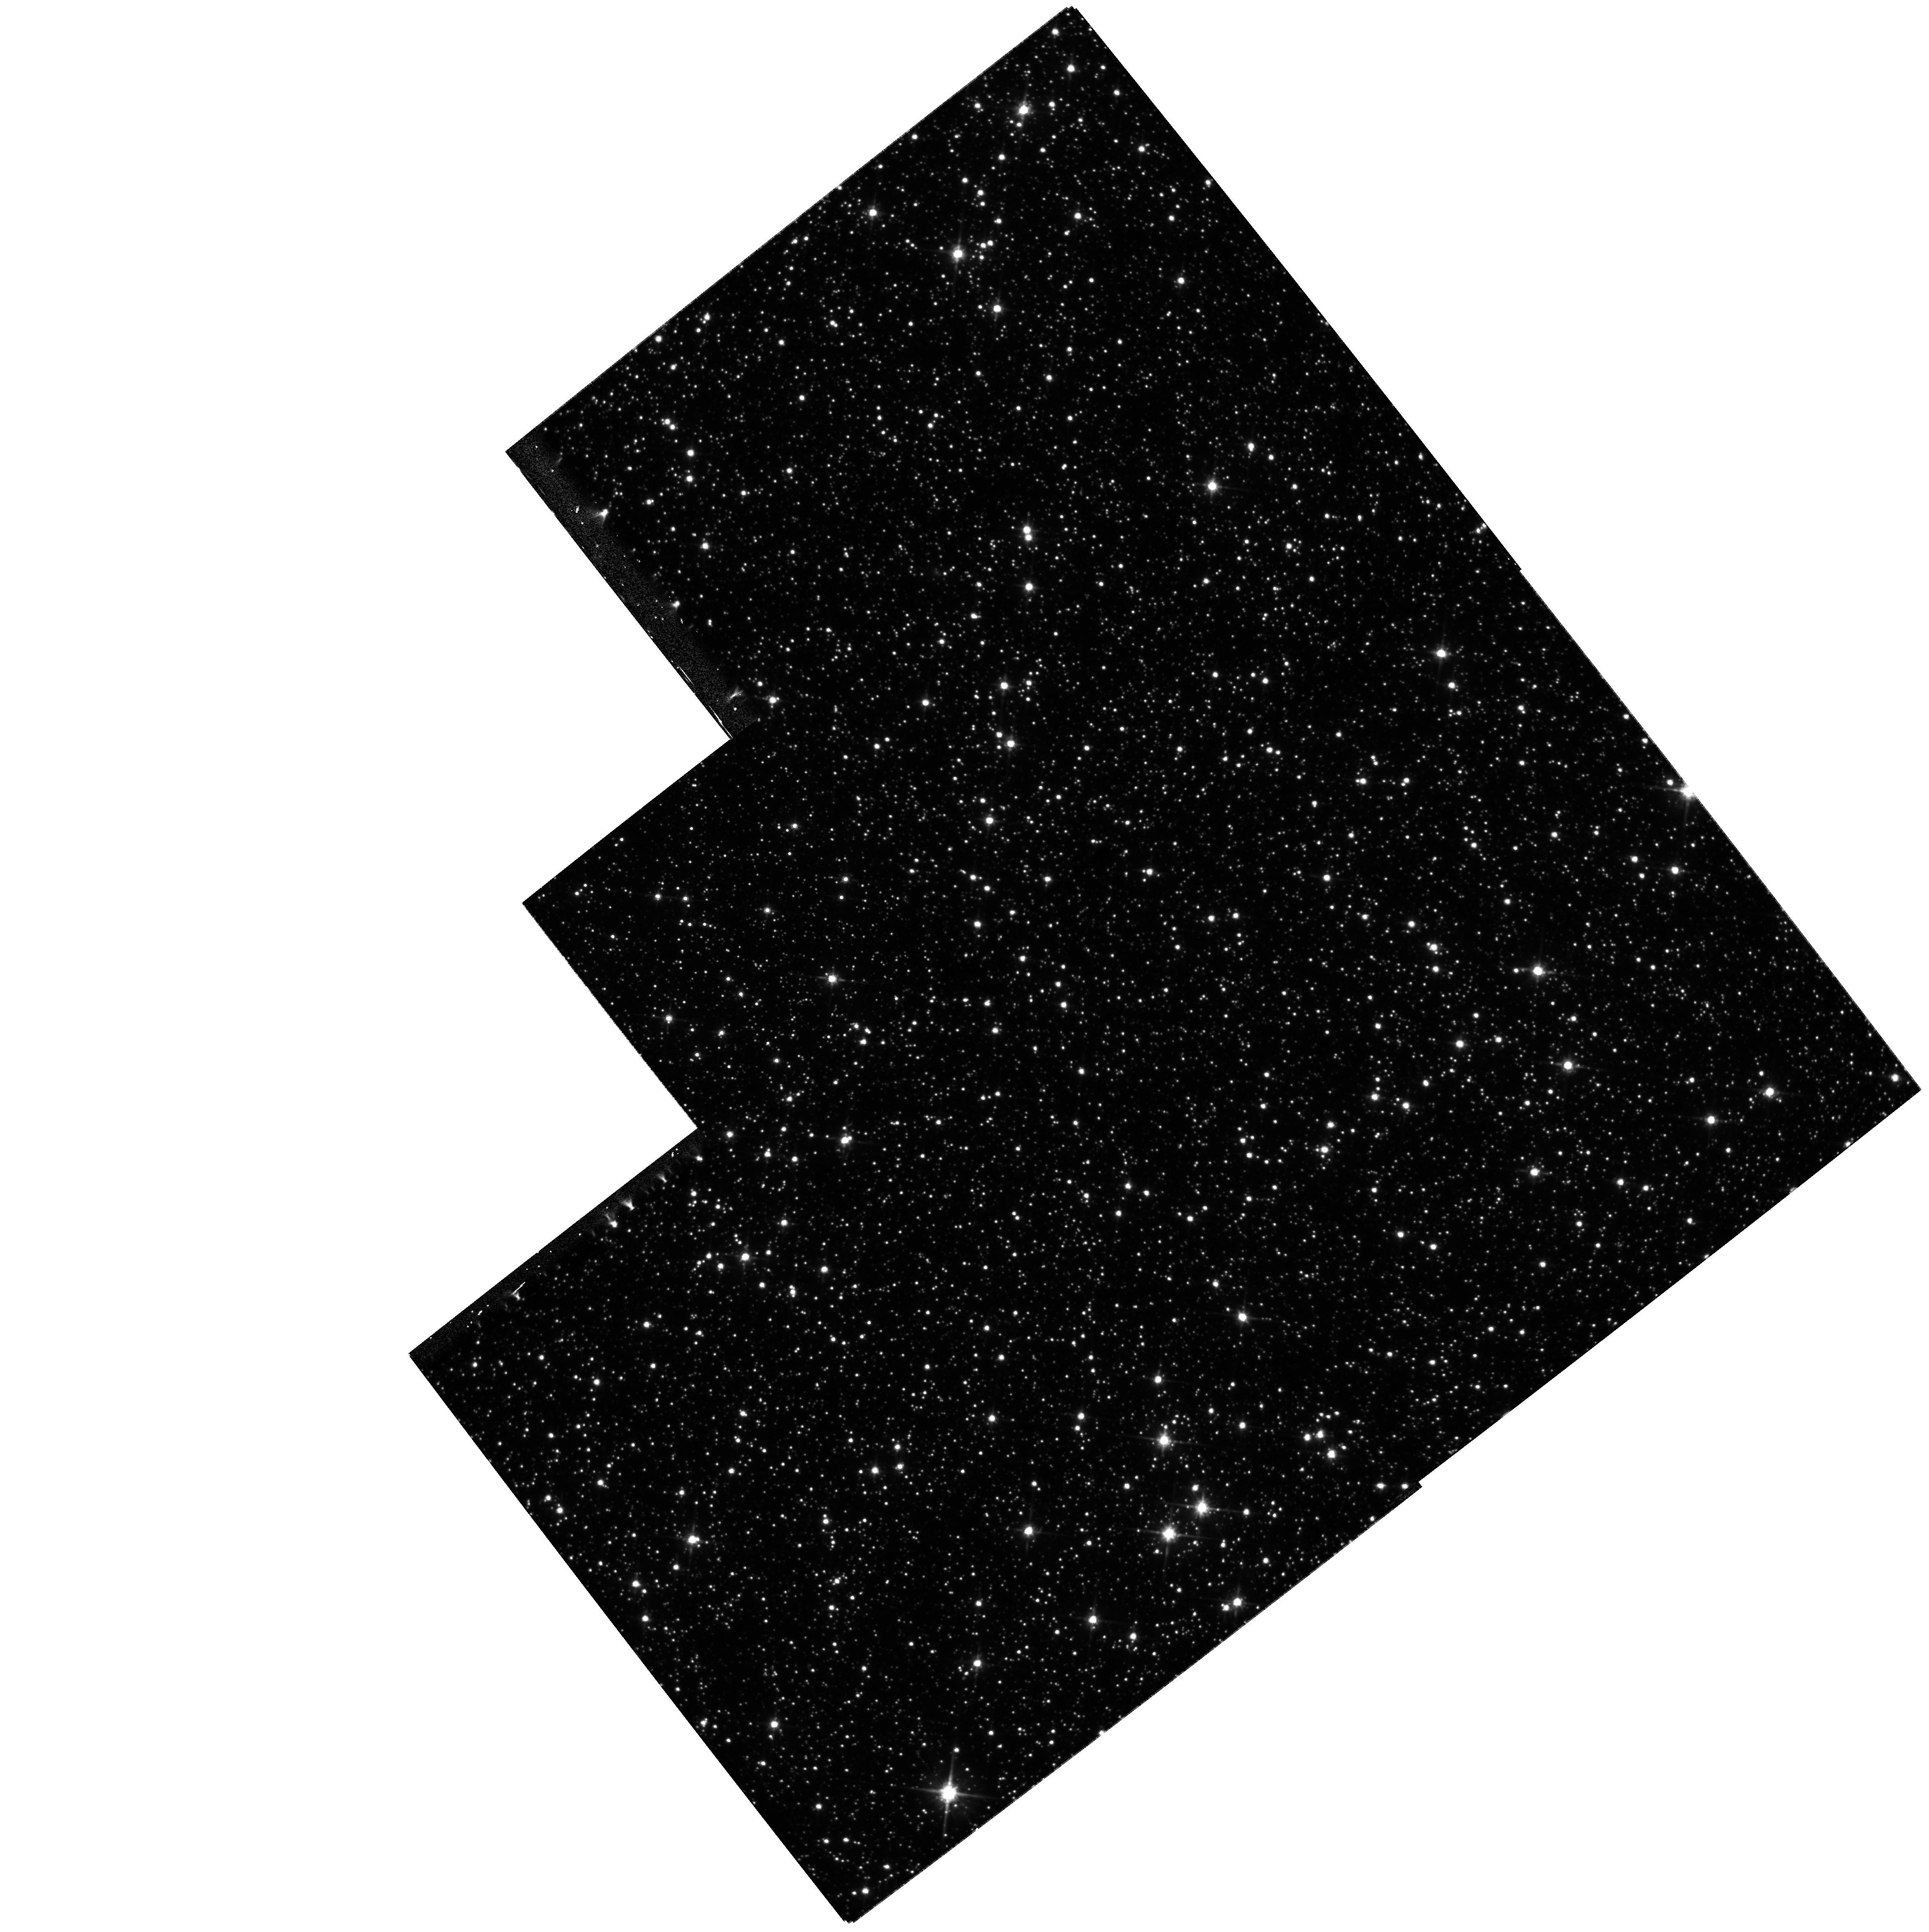
Target: FIELD180310-295143. Instrument: WFPC2/PC. Filter: F814W. Exposure: 36 min. Observation ID: hst_8574_01_wfpc2_pc_f814w_u66h01

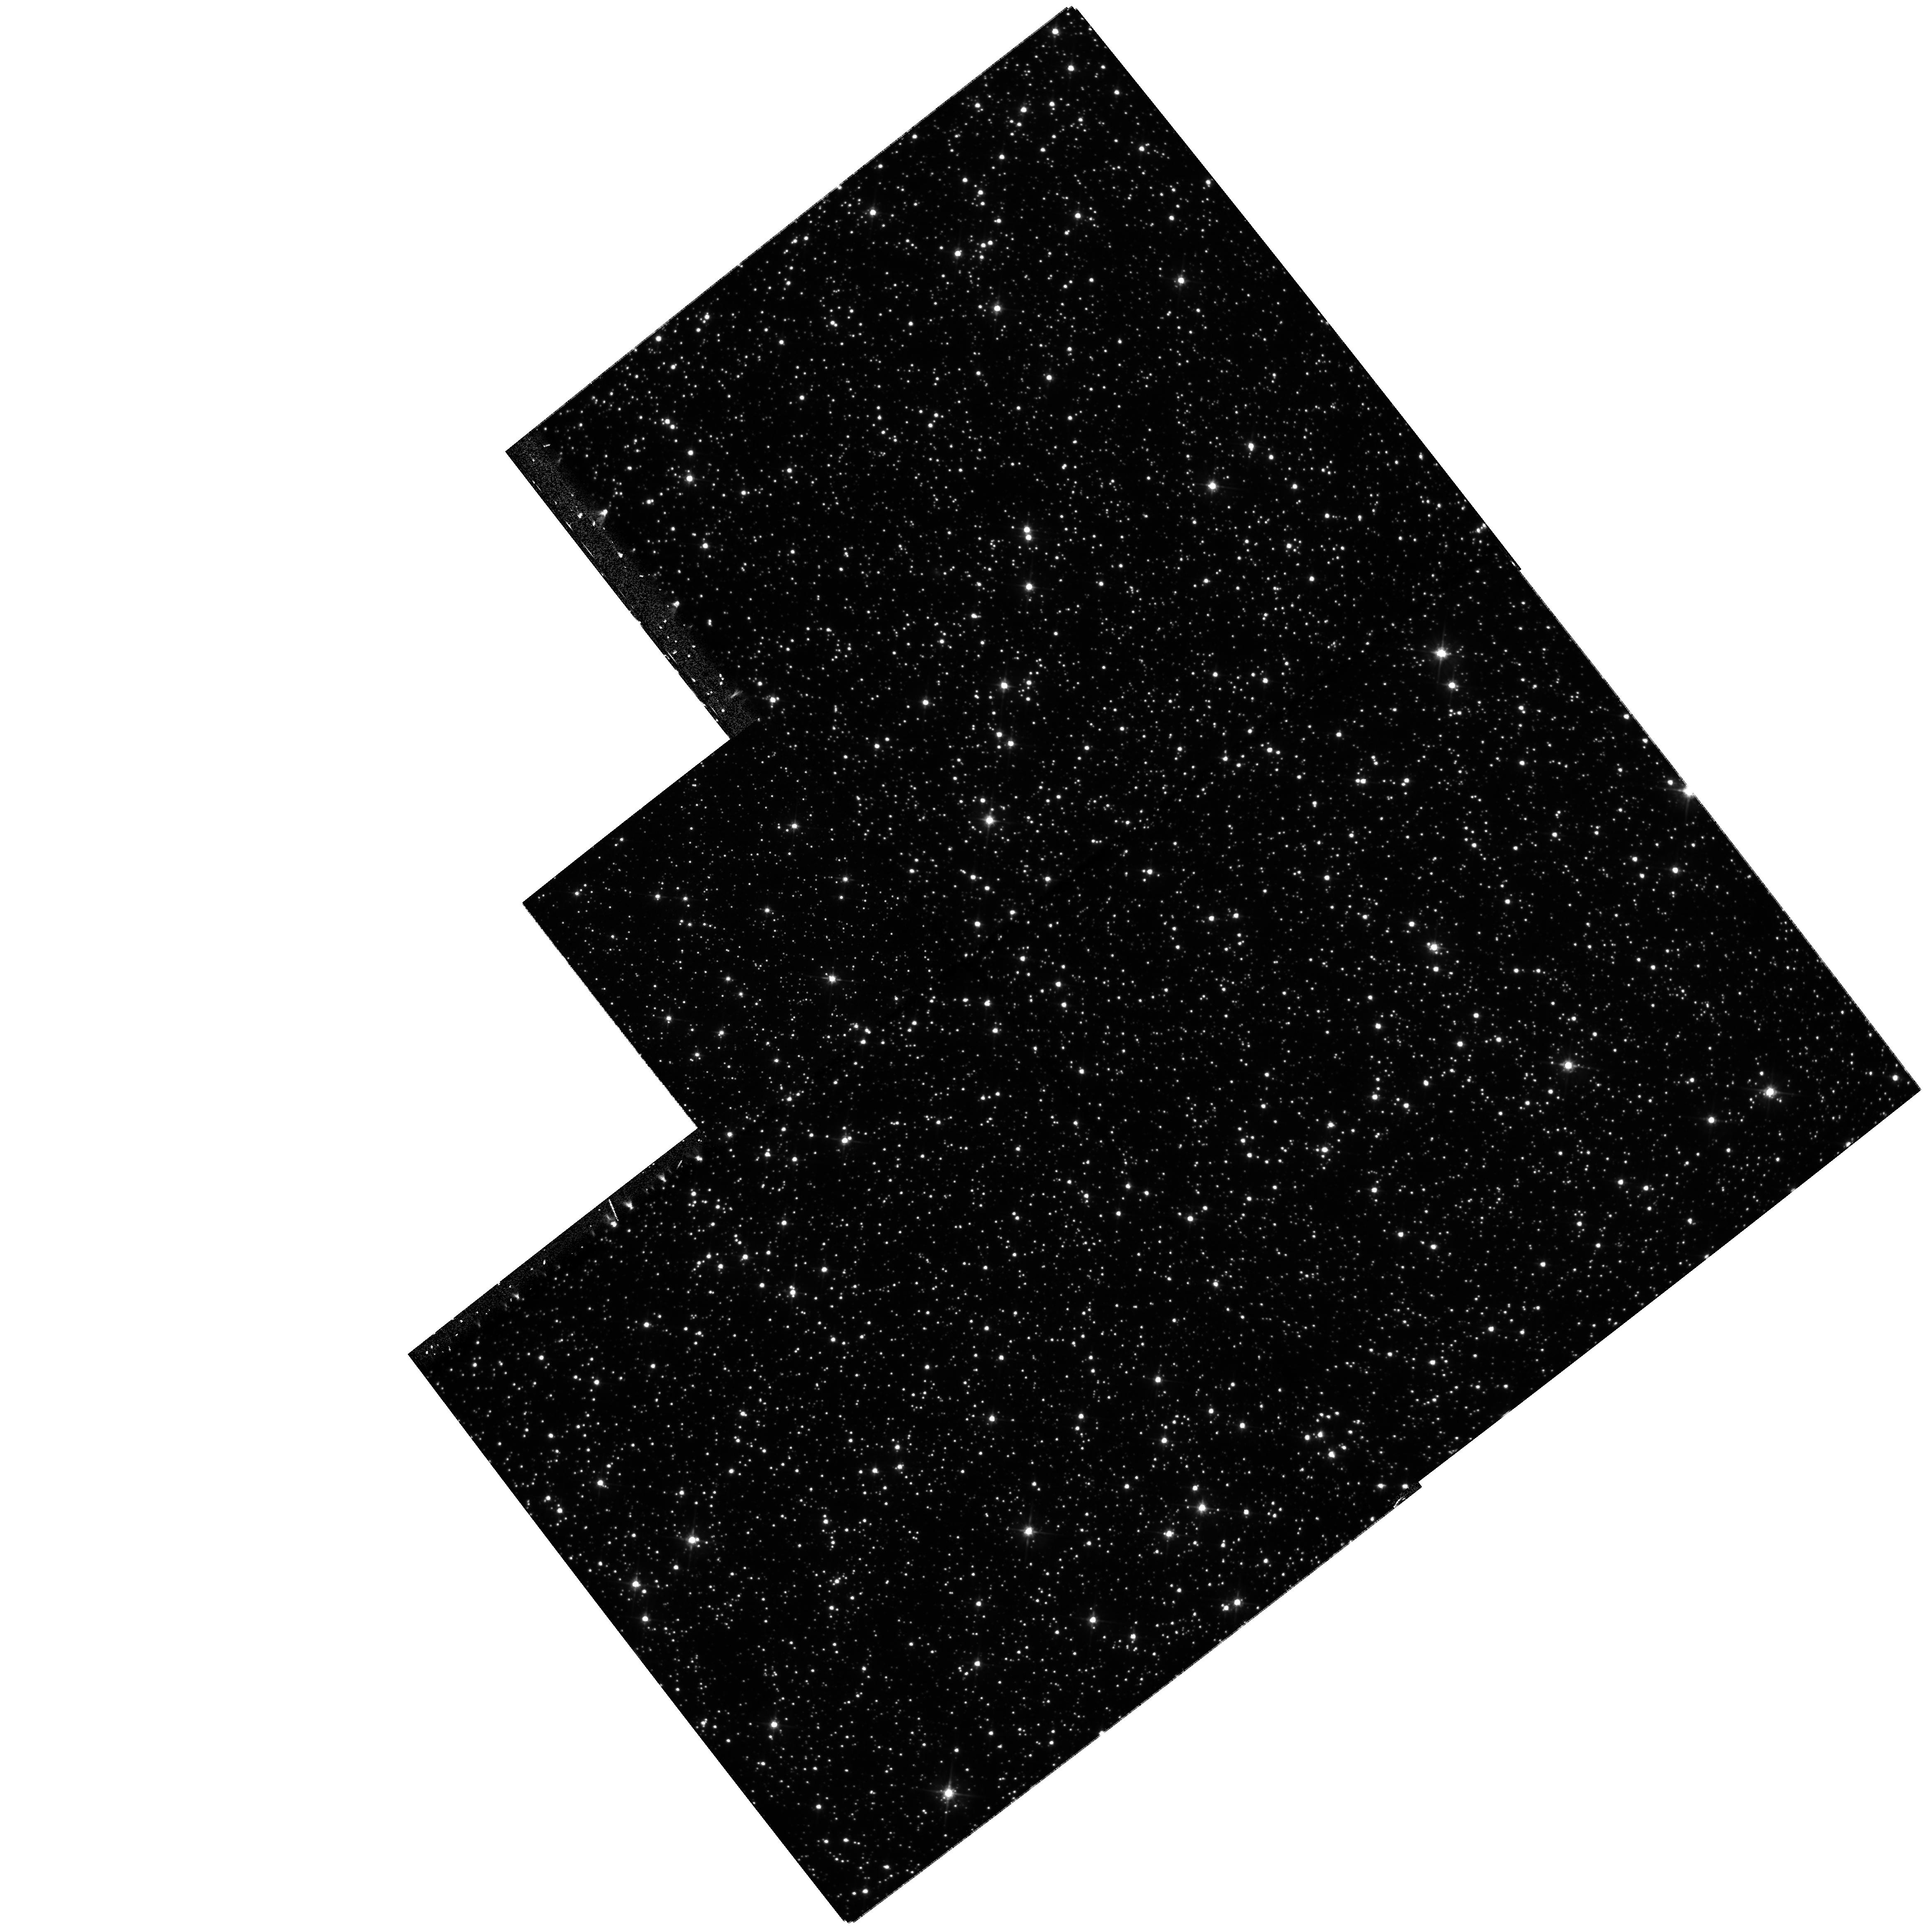
Target: FIELD180310-295143. Instrument: WFPC2/PC. Filter: F555W. Exposure: 33 min. Observation ID: hst_8574_01_wfpc2_pc_f555w_u66h01

Proper Motions in Baades Window (PI: Grillmair, Carl)

We propose to obtain third epoch WFPC2 observations of a rich field in Baade's Window. In just three orbits, we will be able to measure very accurate proper motions for ~ 13, 000 Galactic bulge stars down to V = 23. Such a large number of stars, combined with color information, a relatively long baseline, and the high spatial resolution of HST, will enable an unprecedented opportunity to model the structure and dynamics of the Galactic bulge and bar populations. In addition, by selecting stars on the basis of their proper motions, we will be able to refine the color-magnitude distributions of stars in the bulge and the bar, and thus the corresponding initial mass functions and chemical enrichment histories.